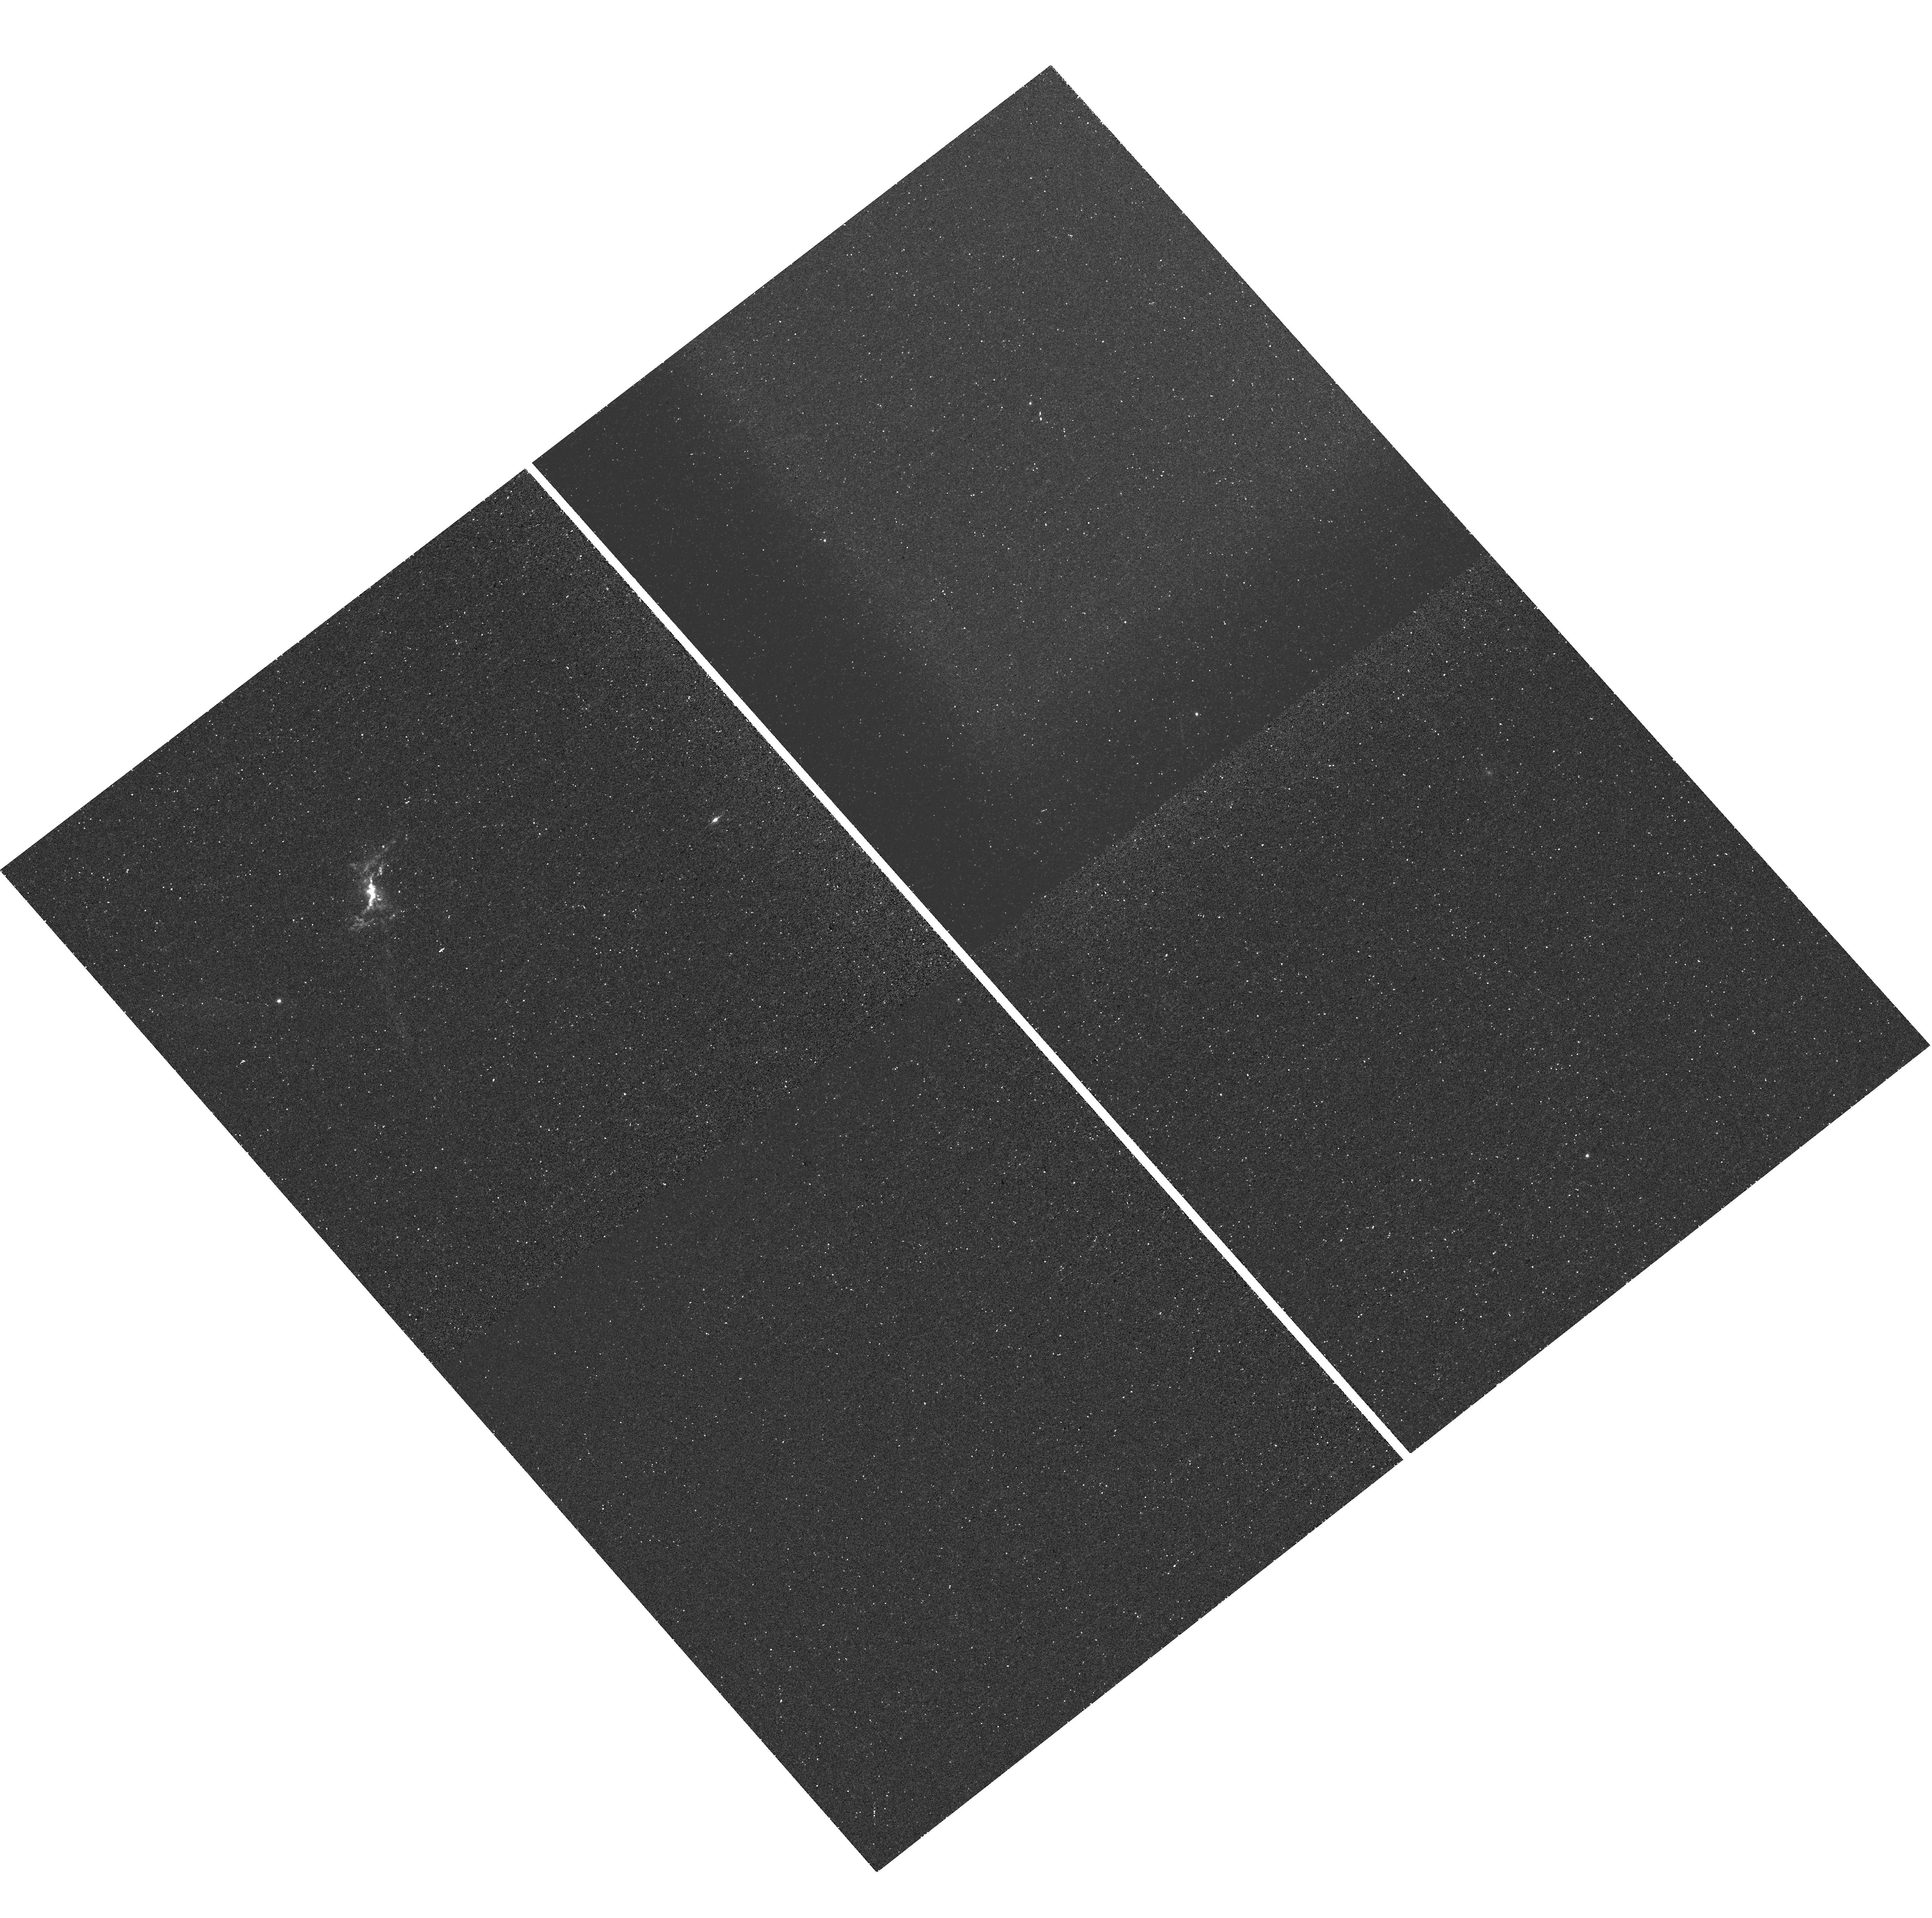
Target: 2MASX-J10001317+1242261. Instrument: WFC3/UVIS. Filter: FQ508N. Exposure: 25 min. Observation ID: hst_14730_01_wfc3_uvis_fq575n_id6t01

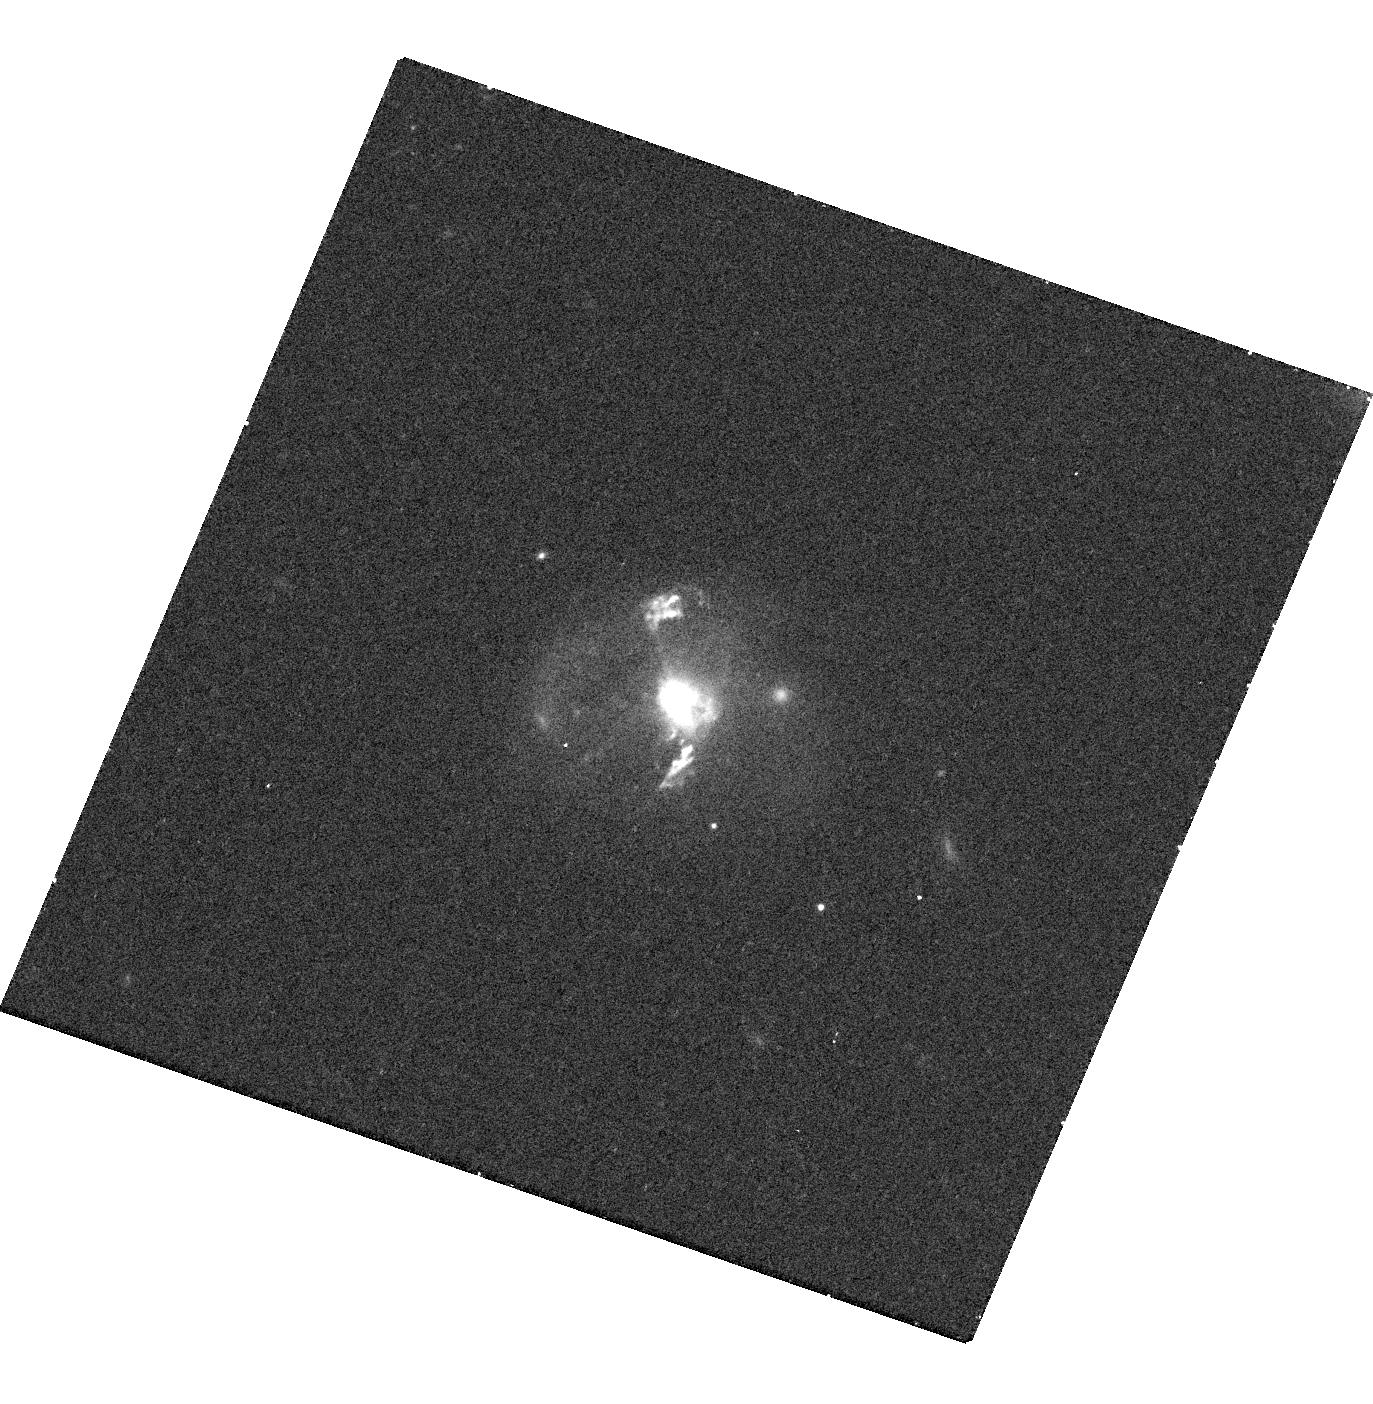
Target: 2MASX-J10102294+1413009. Instrument: WFC3/UVIS. Filter: F621M. Exposure: 23 min. Observation ID: hst_14730_02_wfc3_uvis_f621m_id6t02

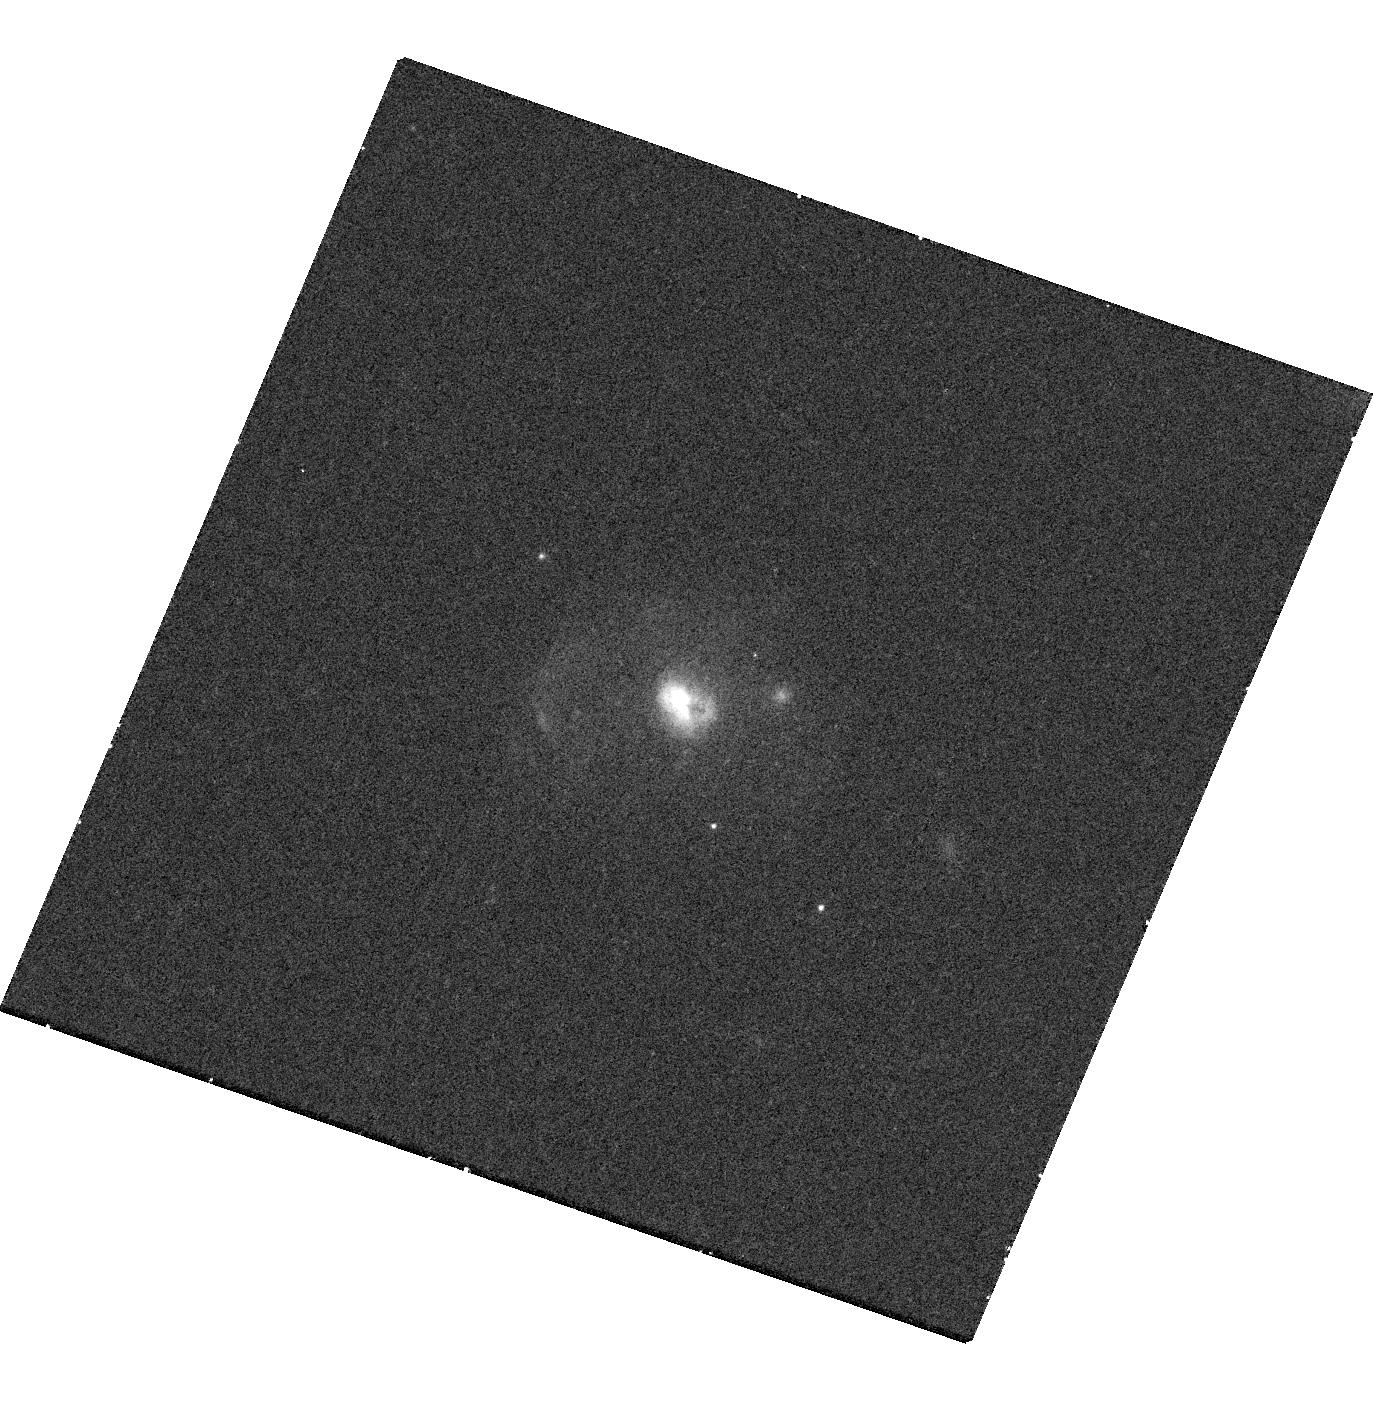
Target: 2MASX-J10102294+1413009. Instrument: WFC3/UVIS. Filter: F689M. Exposure: 11 min. Observation ID: hst_14730_02_wfc3_uvis_f689m_id6t02

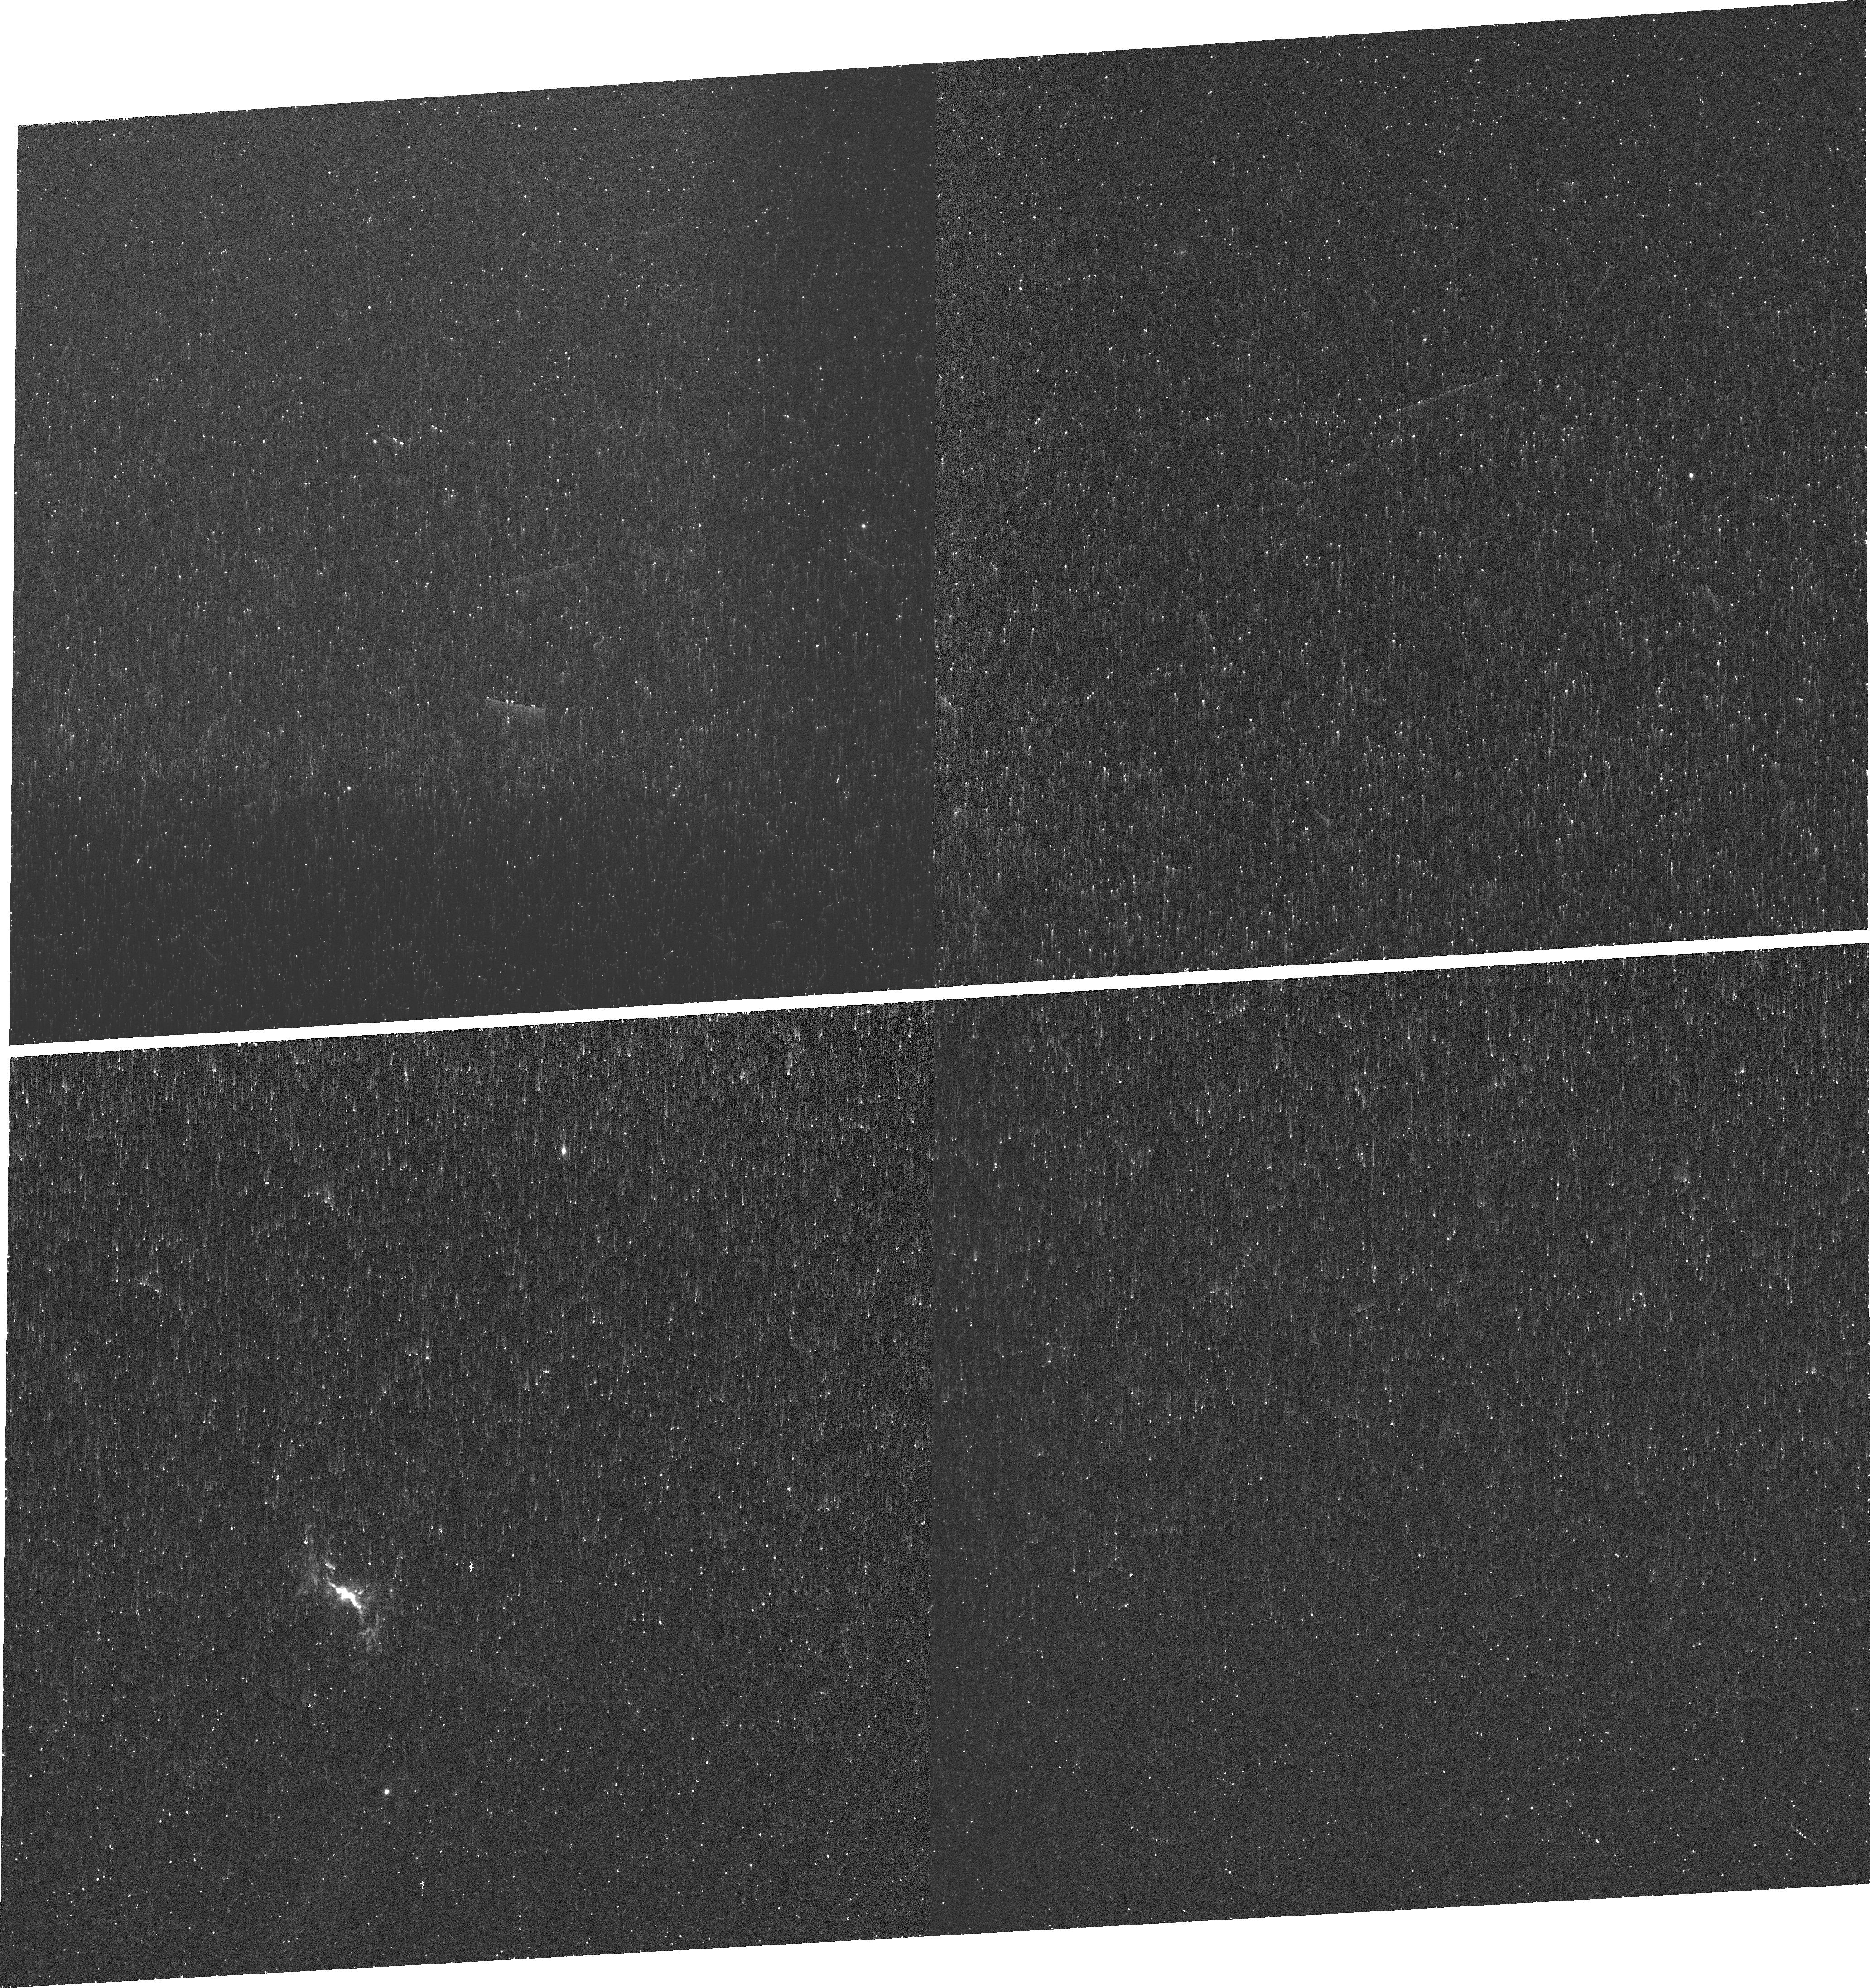
Target: 2MASX-J10001317+1242261. Instrument: WFC3/UVIS. Filter: FQ575N. Exposure: 25 min. Observation ID: id6t01010

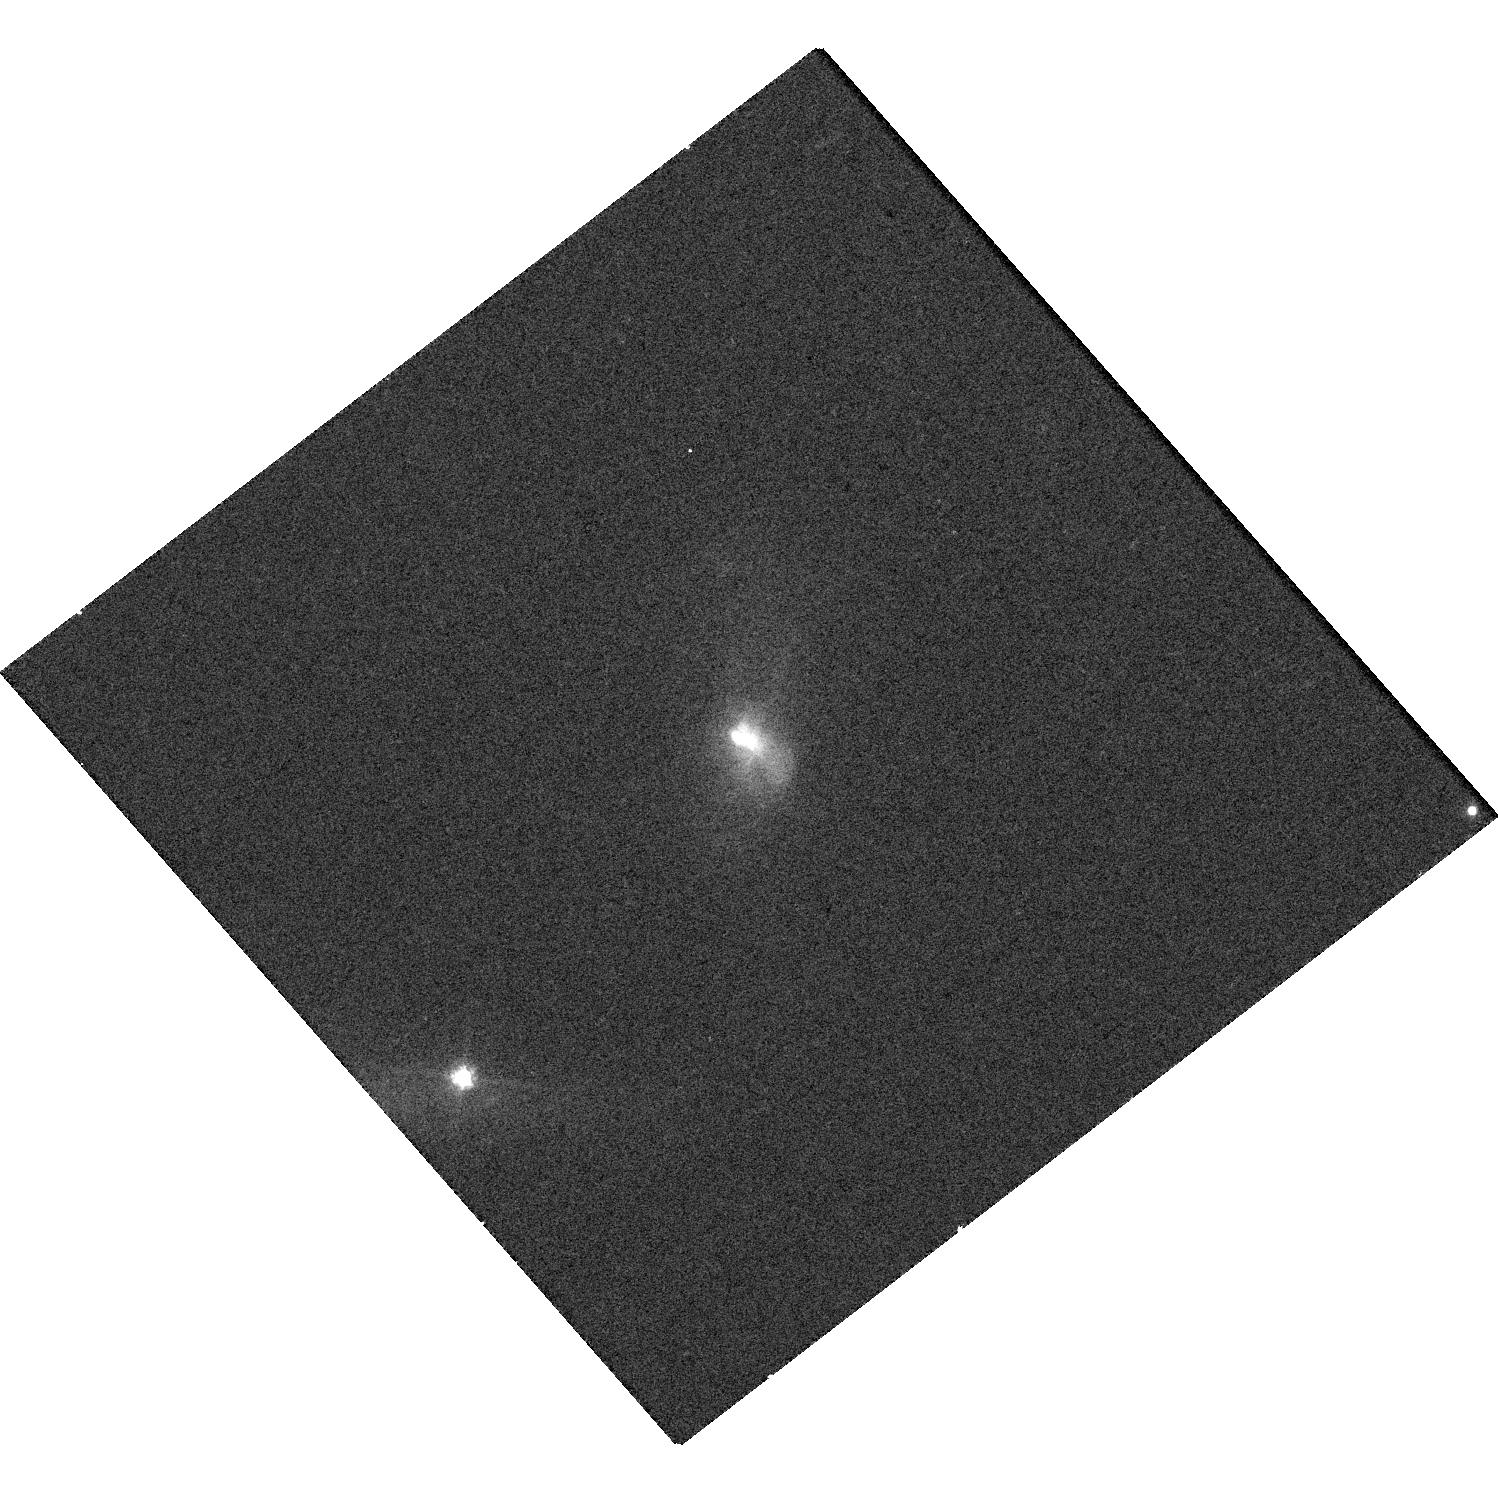
Target: 2MASX-J10001317+1242261. Instrument: WFC3/UVIS. Filter: F621M. Exposure: 8 min. Observation ID: hst_14730_01_wfc3_uvis_f621m_id6t01

High spatial resolution imaging of AGN-driven super-bubbles in two low-redshift quasars (PI: Goulding, Andrew)

The impact of active galactic nuclei on gas dynamics and star formation holds immense implications for galaxy formation models. We propose high spatial resolution HST imaging observations of SDSS J1000+1242 and SDSS J1010+1413, two luminous obscured AGN that seemingly host powerful galaxy-scale outflows indicative of on-going radiatively-driven feedback. Based on our previous long-slit spectroscopy with Magellan IMACS, the high velocity (~1000km/s) outflows in these objects are extended on 5-10 kpc scales, and hence, are capable of strong interactions with the host galaxy. Analogous to SDSS J1356+1026, which we have previously confirmed to have spatially resolved hot X-ray emitting gas regions coincident with [OIII] emission, both our targets likely host ionized gas super-bubbles. Our proposed observations will provide morphologies of the ionized gas outflows seen in [OIII] emission, as well as measurements of the scattered light fraction that provides crucial information for determining the total gas mass and energetics of the outflows. When combined with previous multi-wavelength data, these observations will allow a complete multi-phase, multi-scale investigation of AGN feedback, and the ability to test the coupling of outflowing material and the central AGN.